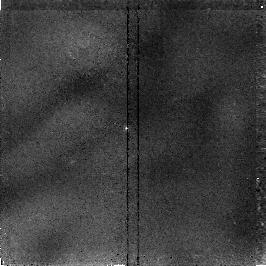
Target: GRB970508. Instrument: NICMOS/NIC2. Filter: F160W. Exposure: 34 min. Observation ID: n41c02010

Observations of a possible optical counterpart of GRB970508 (PI: Pian, Elena)

To make a very deep high-resolution image with STIS CCDs covering the location of the optical transient and also using H-band imaging with NICMOS Camera 2. The immediate goals of our observation are: (i) To constrain the magnitude of the variable object to the deepest possible flux levels that can be reached in a reasonable exposure time. (ii) To obtain the best morphological information possible.